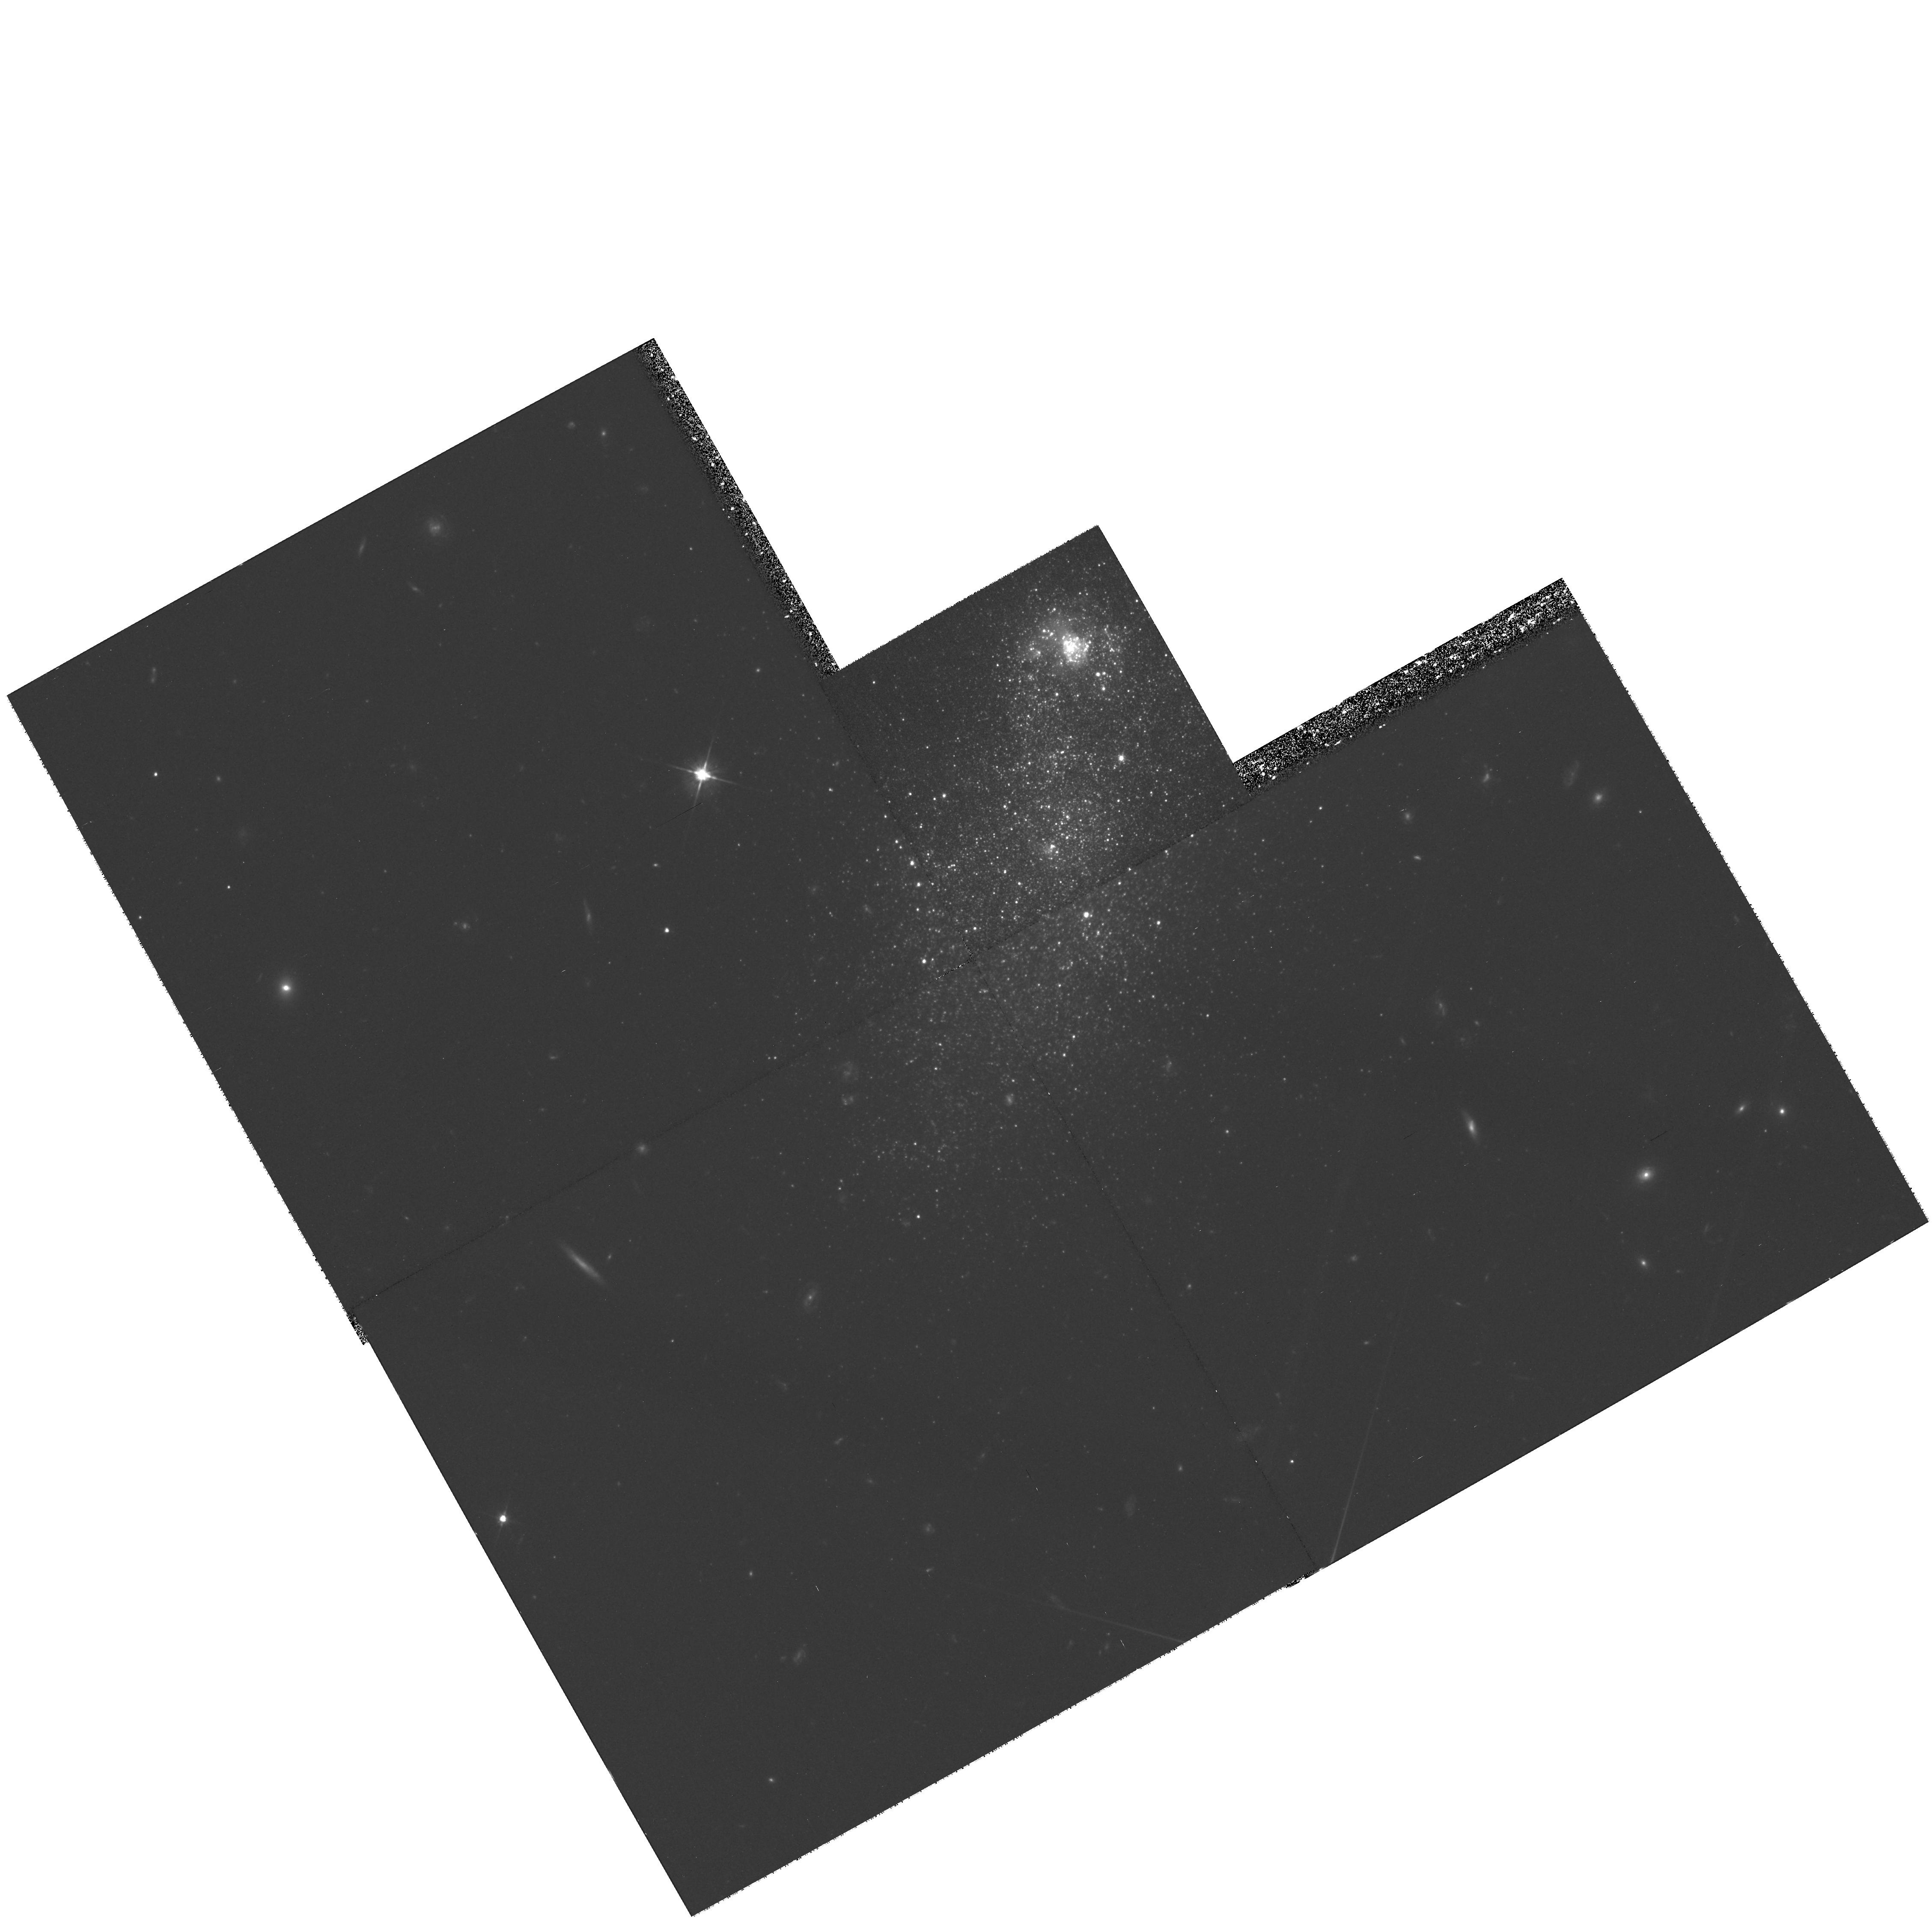
Target: UGC4483. Instrument: WFPC2/PC. Filter: F555W. Exposure: 2.6 h. Observation ID: hst_8769_20_wfpc2_pc_f555w_u62z20

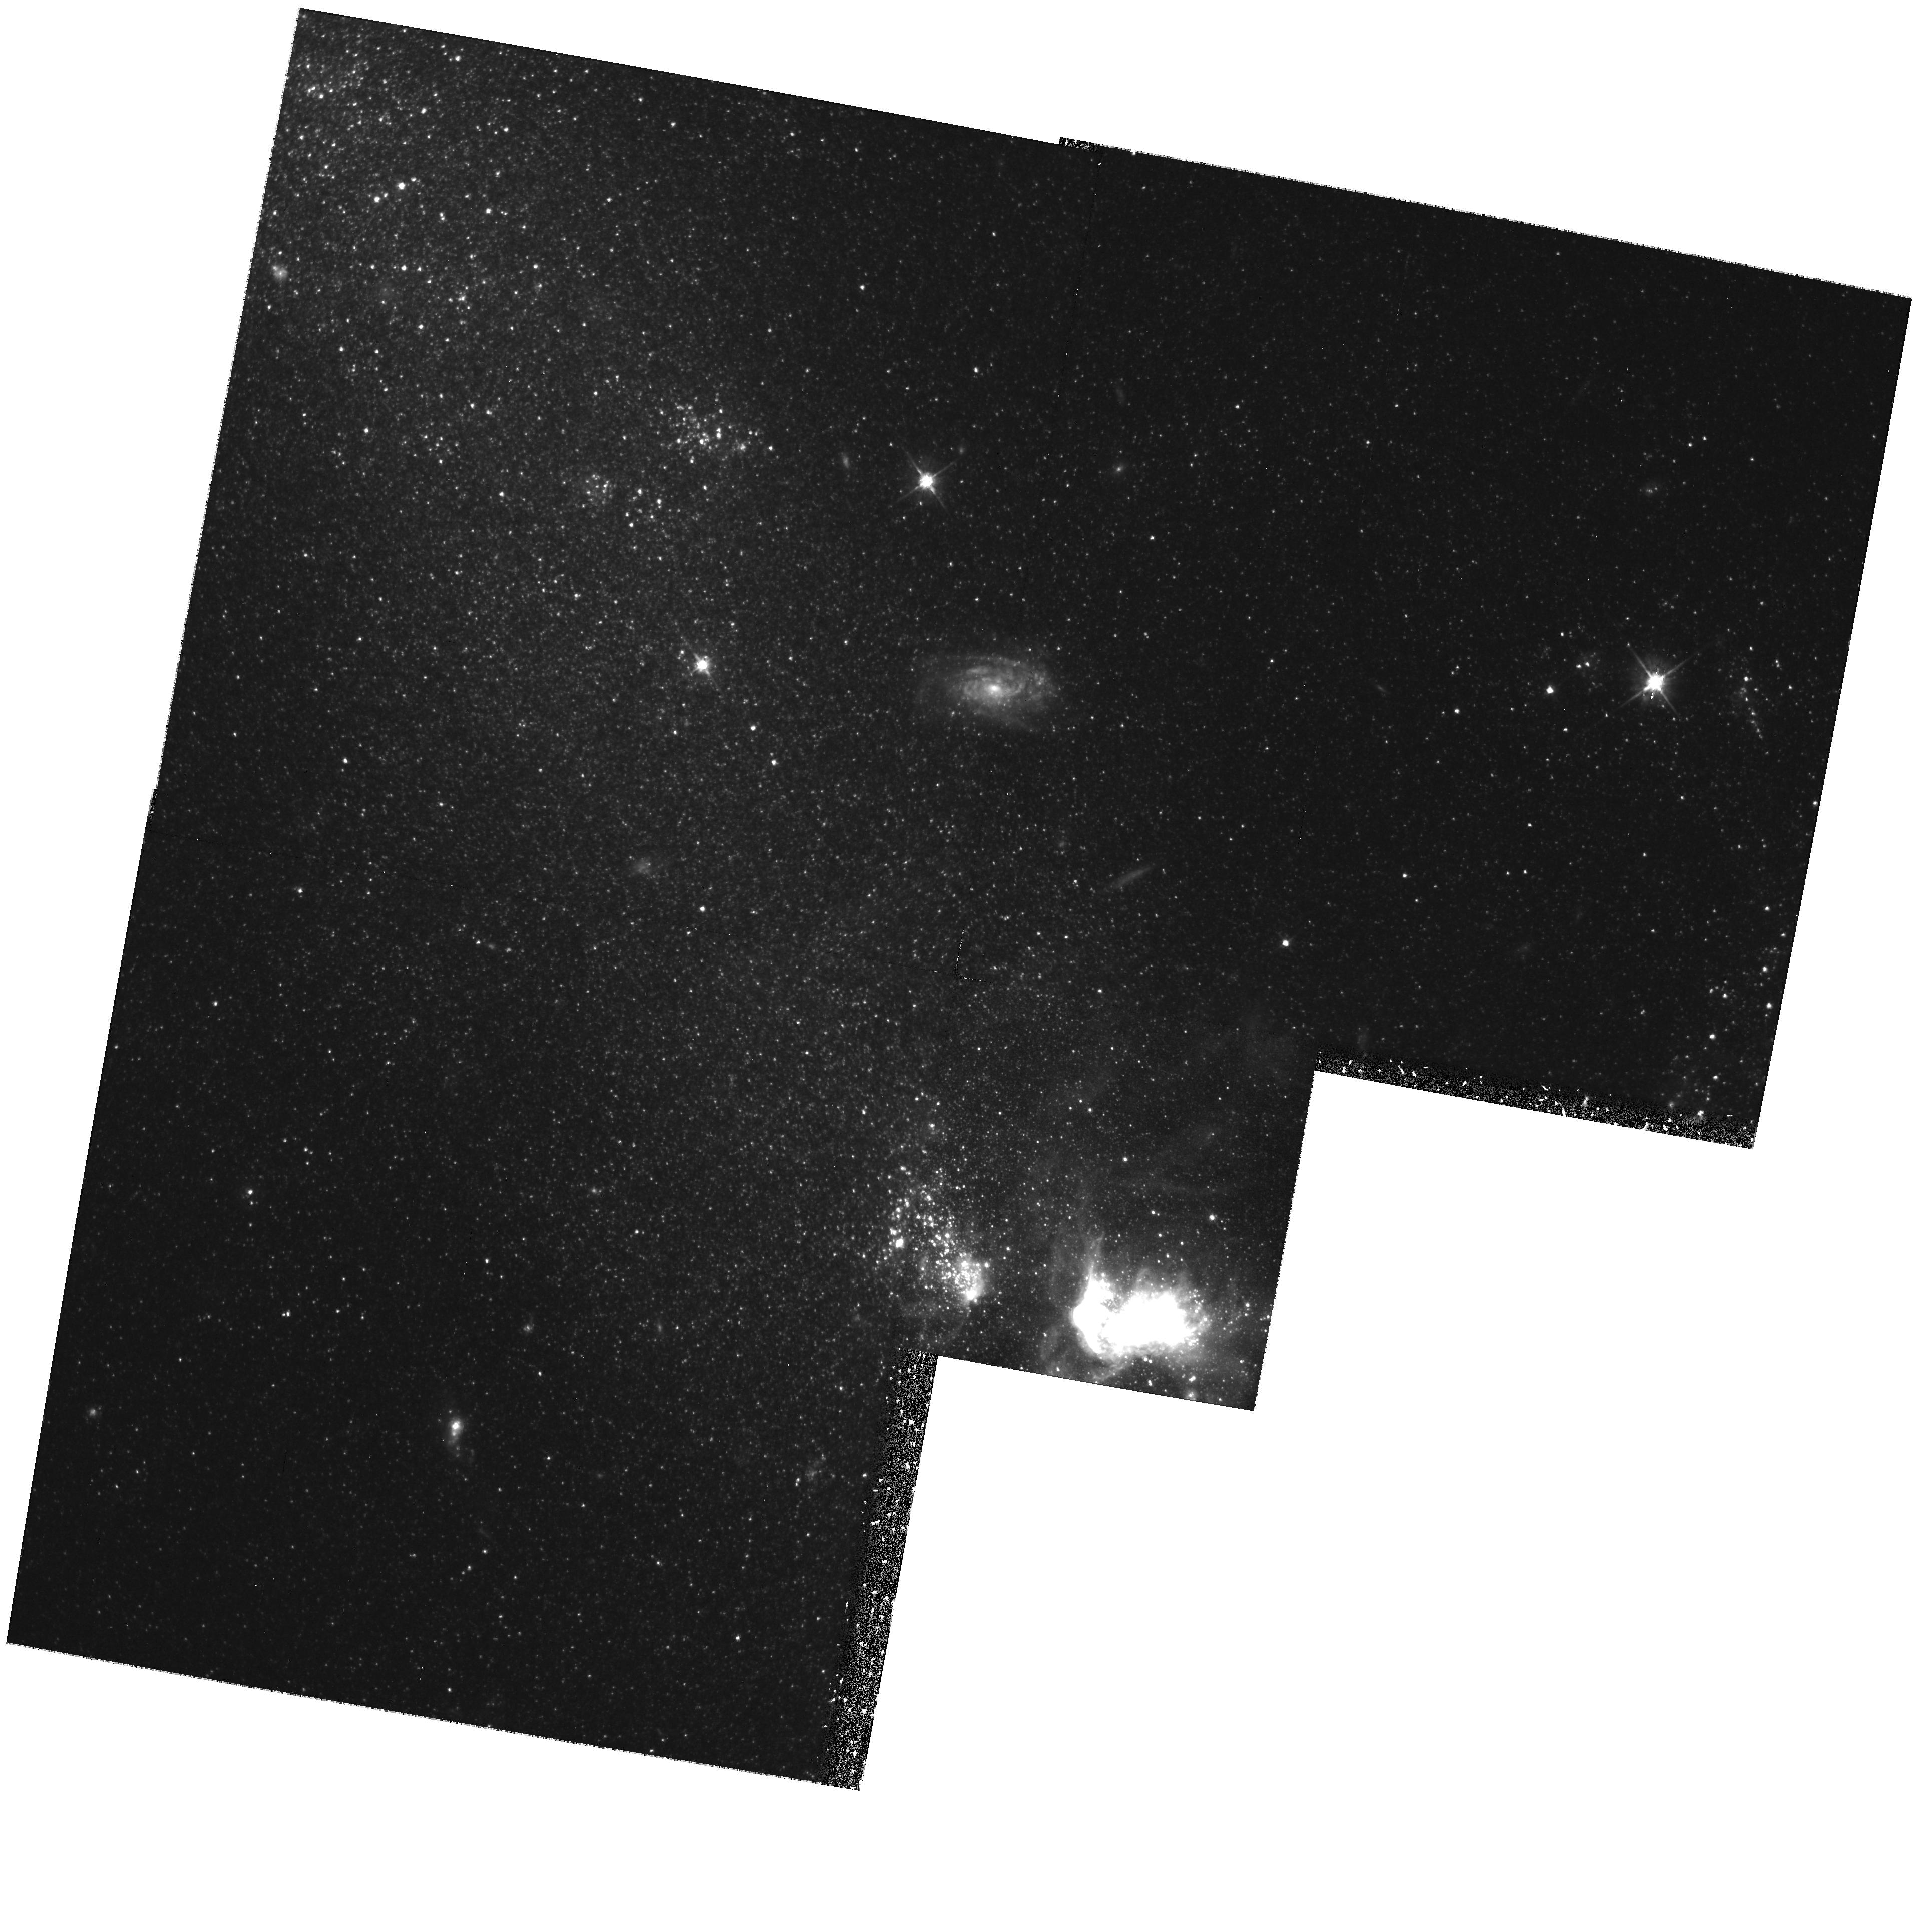
Target: MRK71. Instrument: WFPC2/PC. Filter: F555W. Exposure: 1.9 h. Observation ID: hst_8769_10_wfpc2_pc_f555w_u62z10

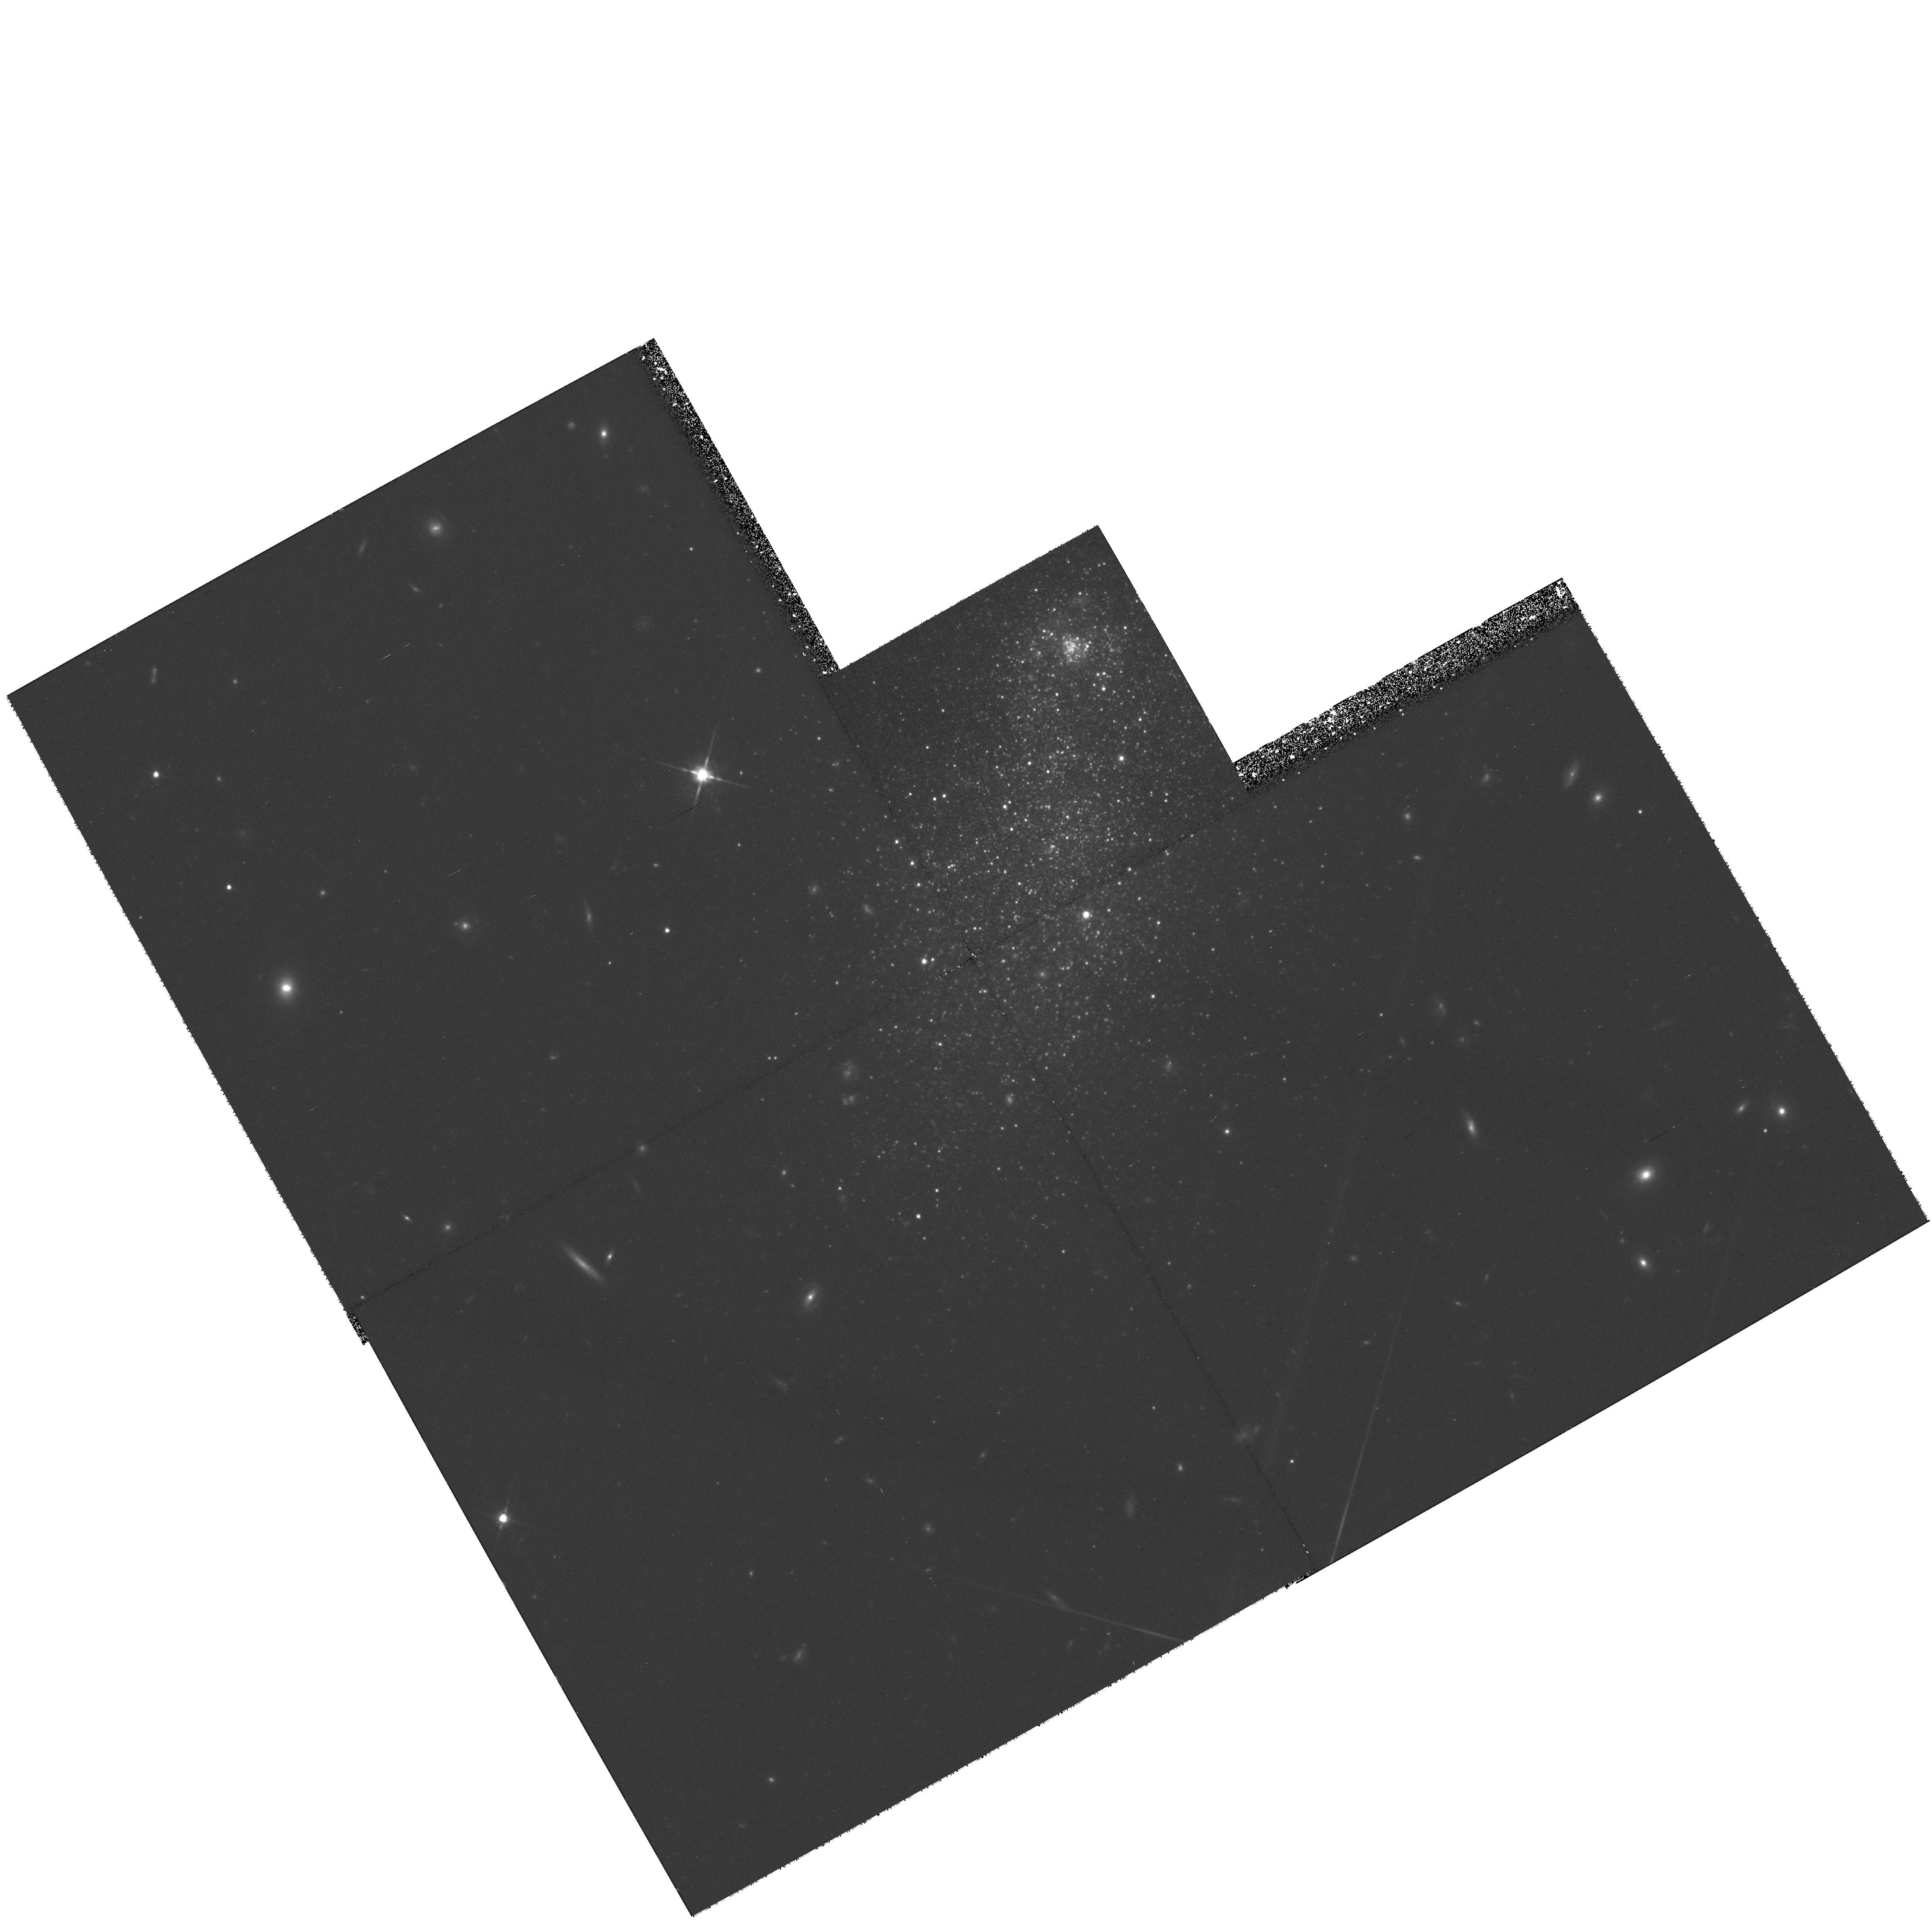
Target: UGC4483. Instrument: WFPC2/PC. Filter: F814W. Exposure: 1.9 h. Observation ID: hst_8769_20_wfpc2_pc_f814w_u62z20

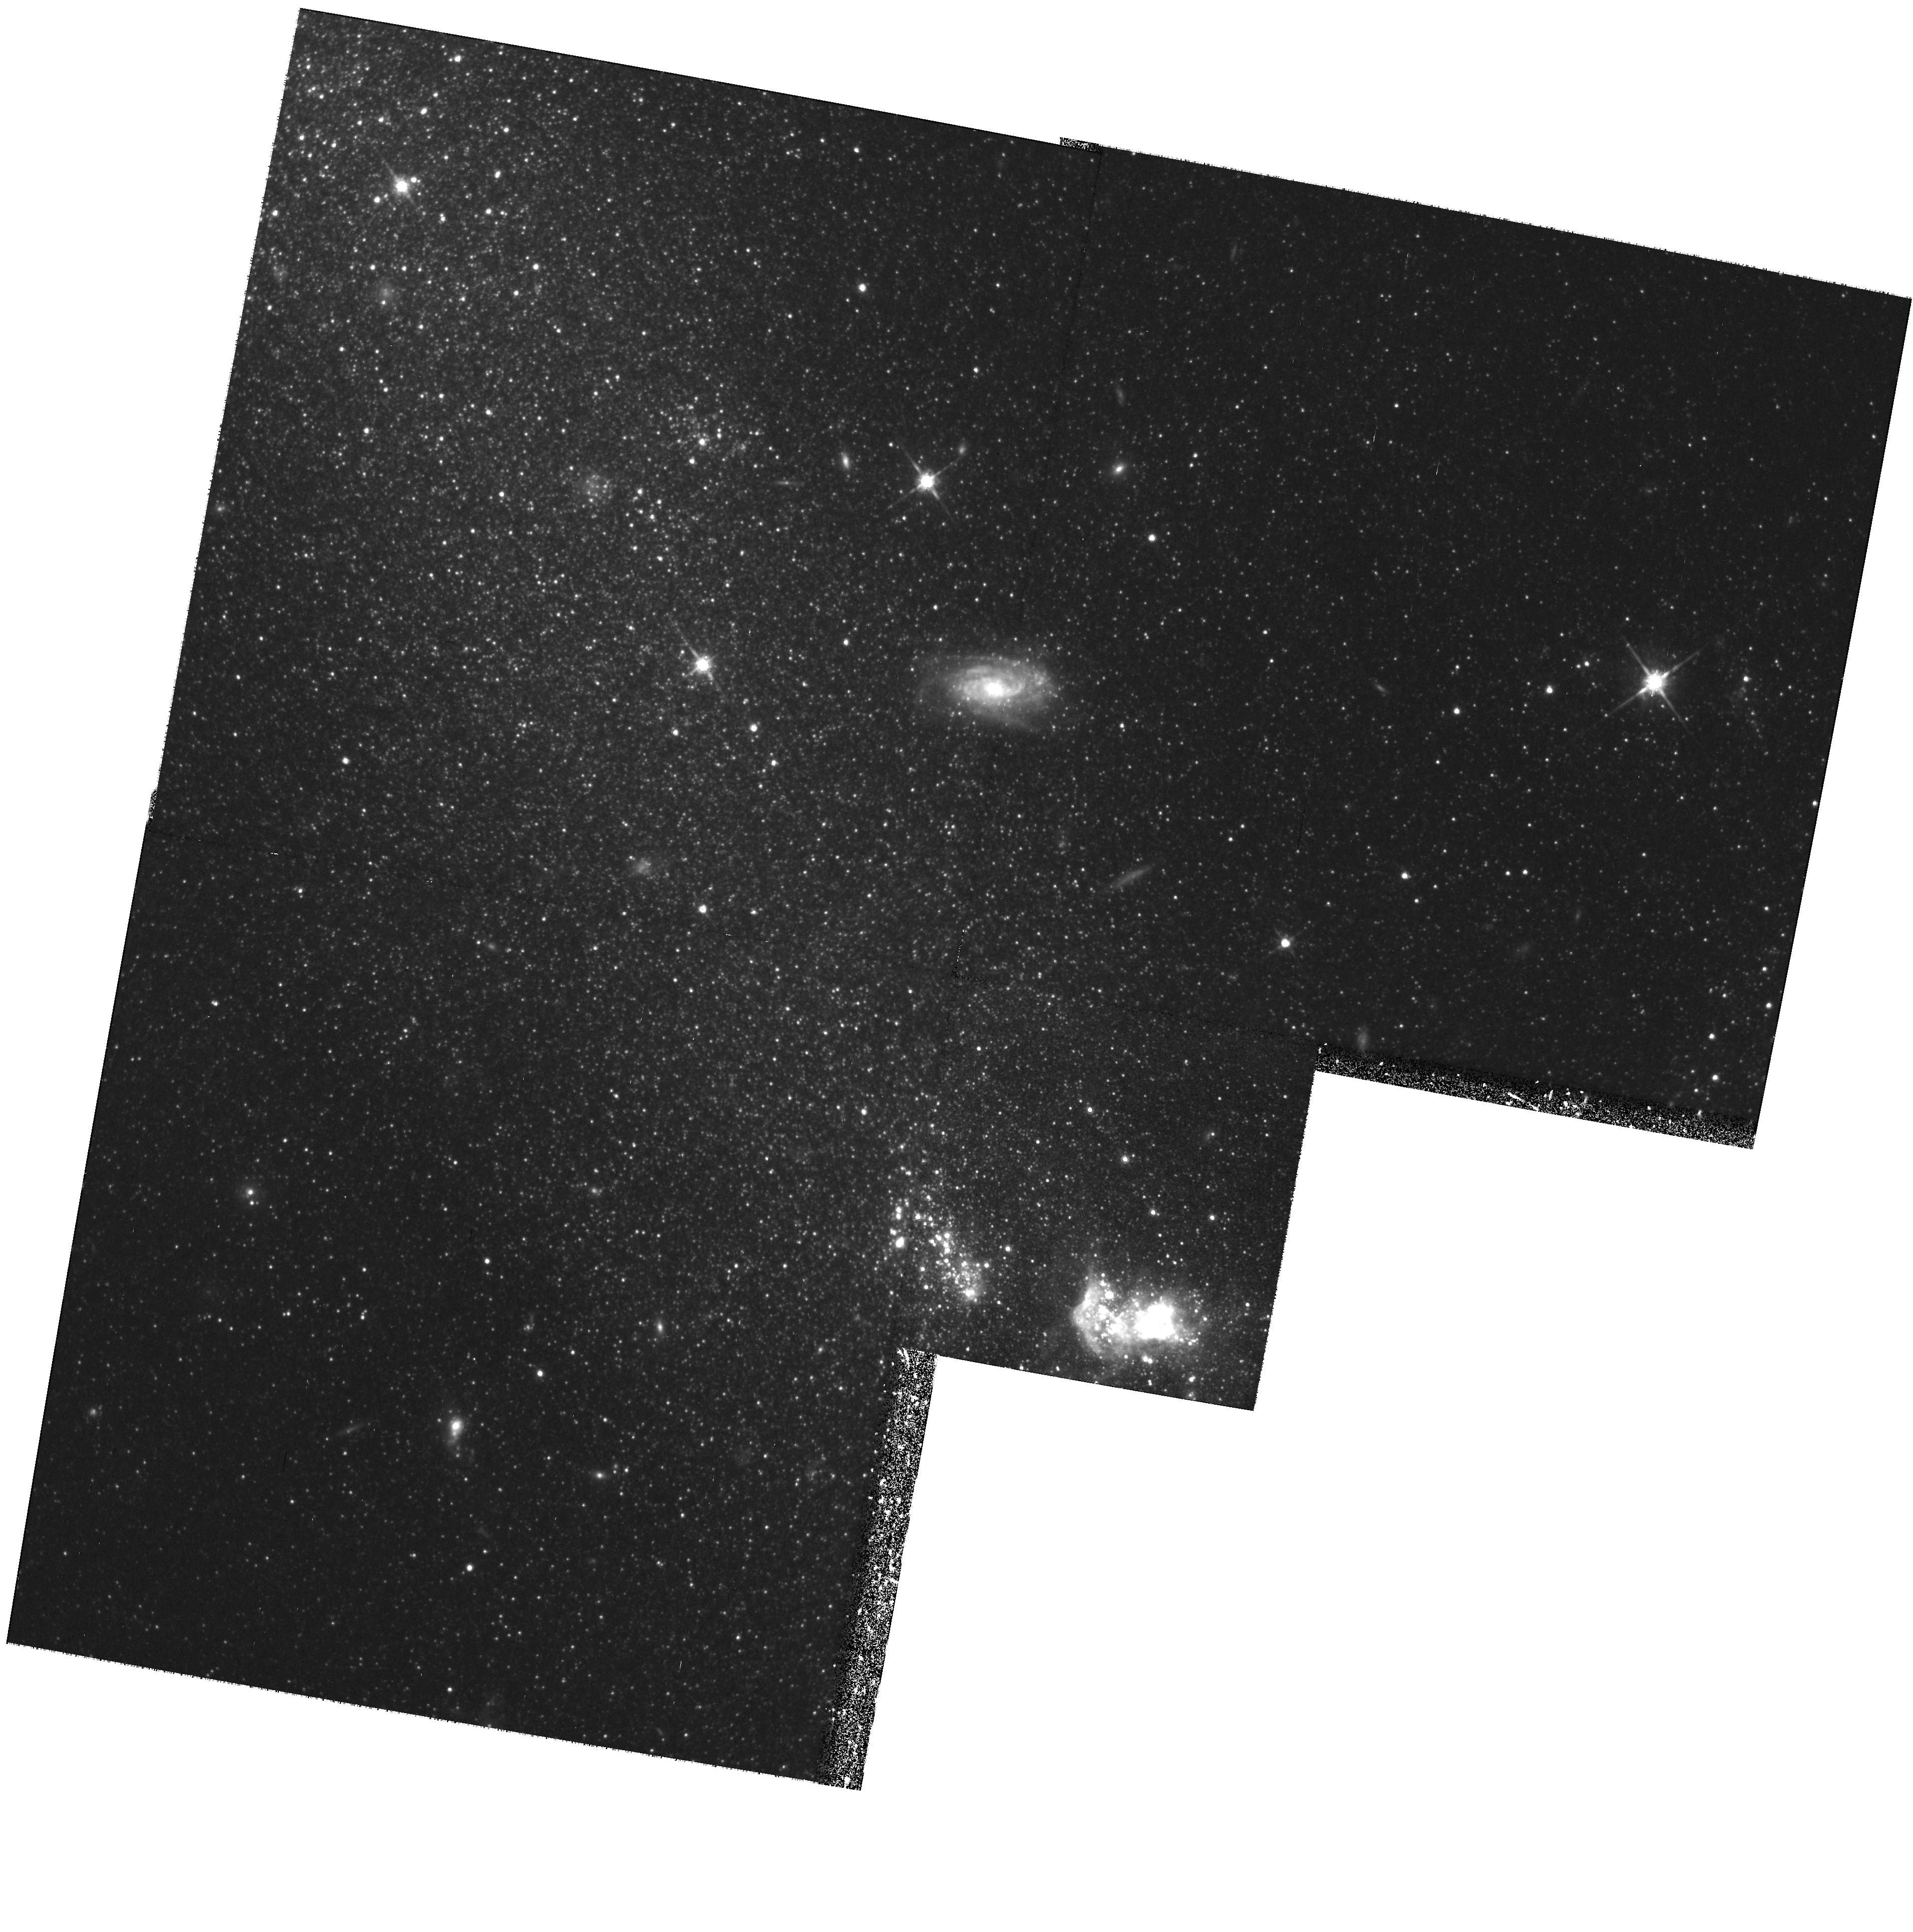
Target: MRK71. Instrument: WFPC2/PC. Filter: F814W. Exposure: 1.1 h. Observation ID: hst_8769_10_wfpc2_pc_f814w_u62z10

The red giant stellar population in two nearby low-metallicity blue compact dwarf galaxies (PI: Thuan, Trinh Xuan)

We wish to obtain deep V and I WFPC2 images of two nearby metal-deficient blue compact dwarf (BCD) galaxies UGC 4483 (Z_\odot/23) and NGC 2366 \equiv Mrk 71 (Z_\odot/13). Our main goal is to detect the red giant stellar population in these resolved BCDs to study their evolutionary history and constrain their ages. Are they young or old? On the basis of chemical evolution arguments, we have argued that all galaxies with Z < Z_\odot/20 are young with ages < 100 Myr, while those with Z > Z_\odot/20 are older. The high spatial resolution of the WFPC2 will allow to detect stars ~ 3 mag fainter than the red giant tip in UGC 4483 and NGC 2366, both members of the M81 group at a distance of 3.44 Mpc, and determine stellar ages directly through color-magnitude diagrams. If our chemical evolution arguments are correct, then UGC 4483 should not possess a red giant population and not be older than ~ 100 Myr, while such a population should be present in NGC 2366.